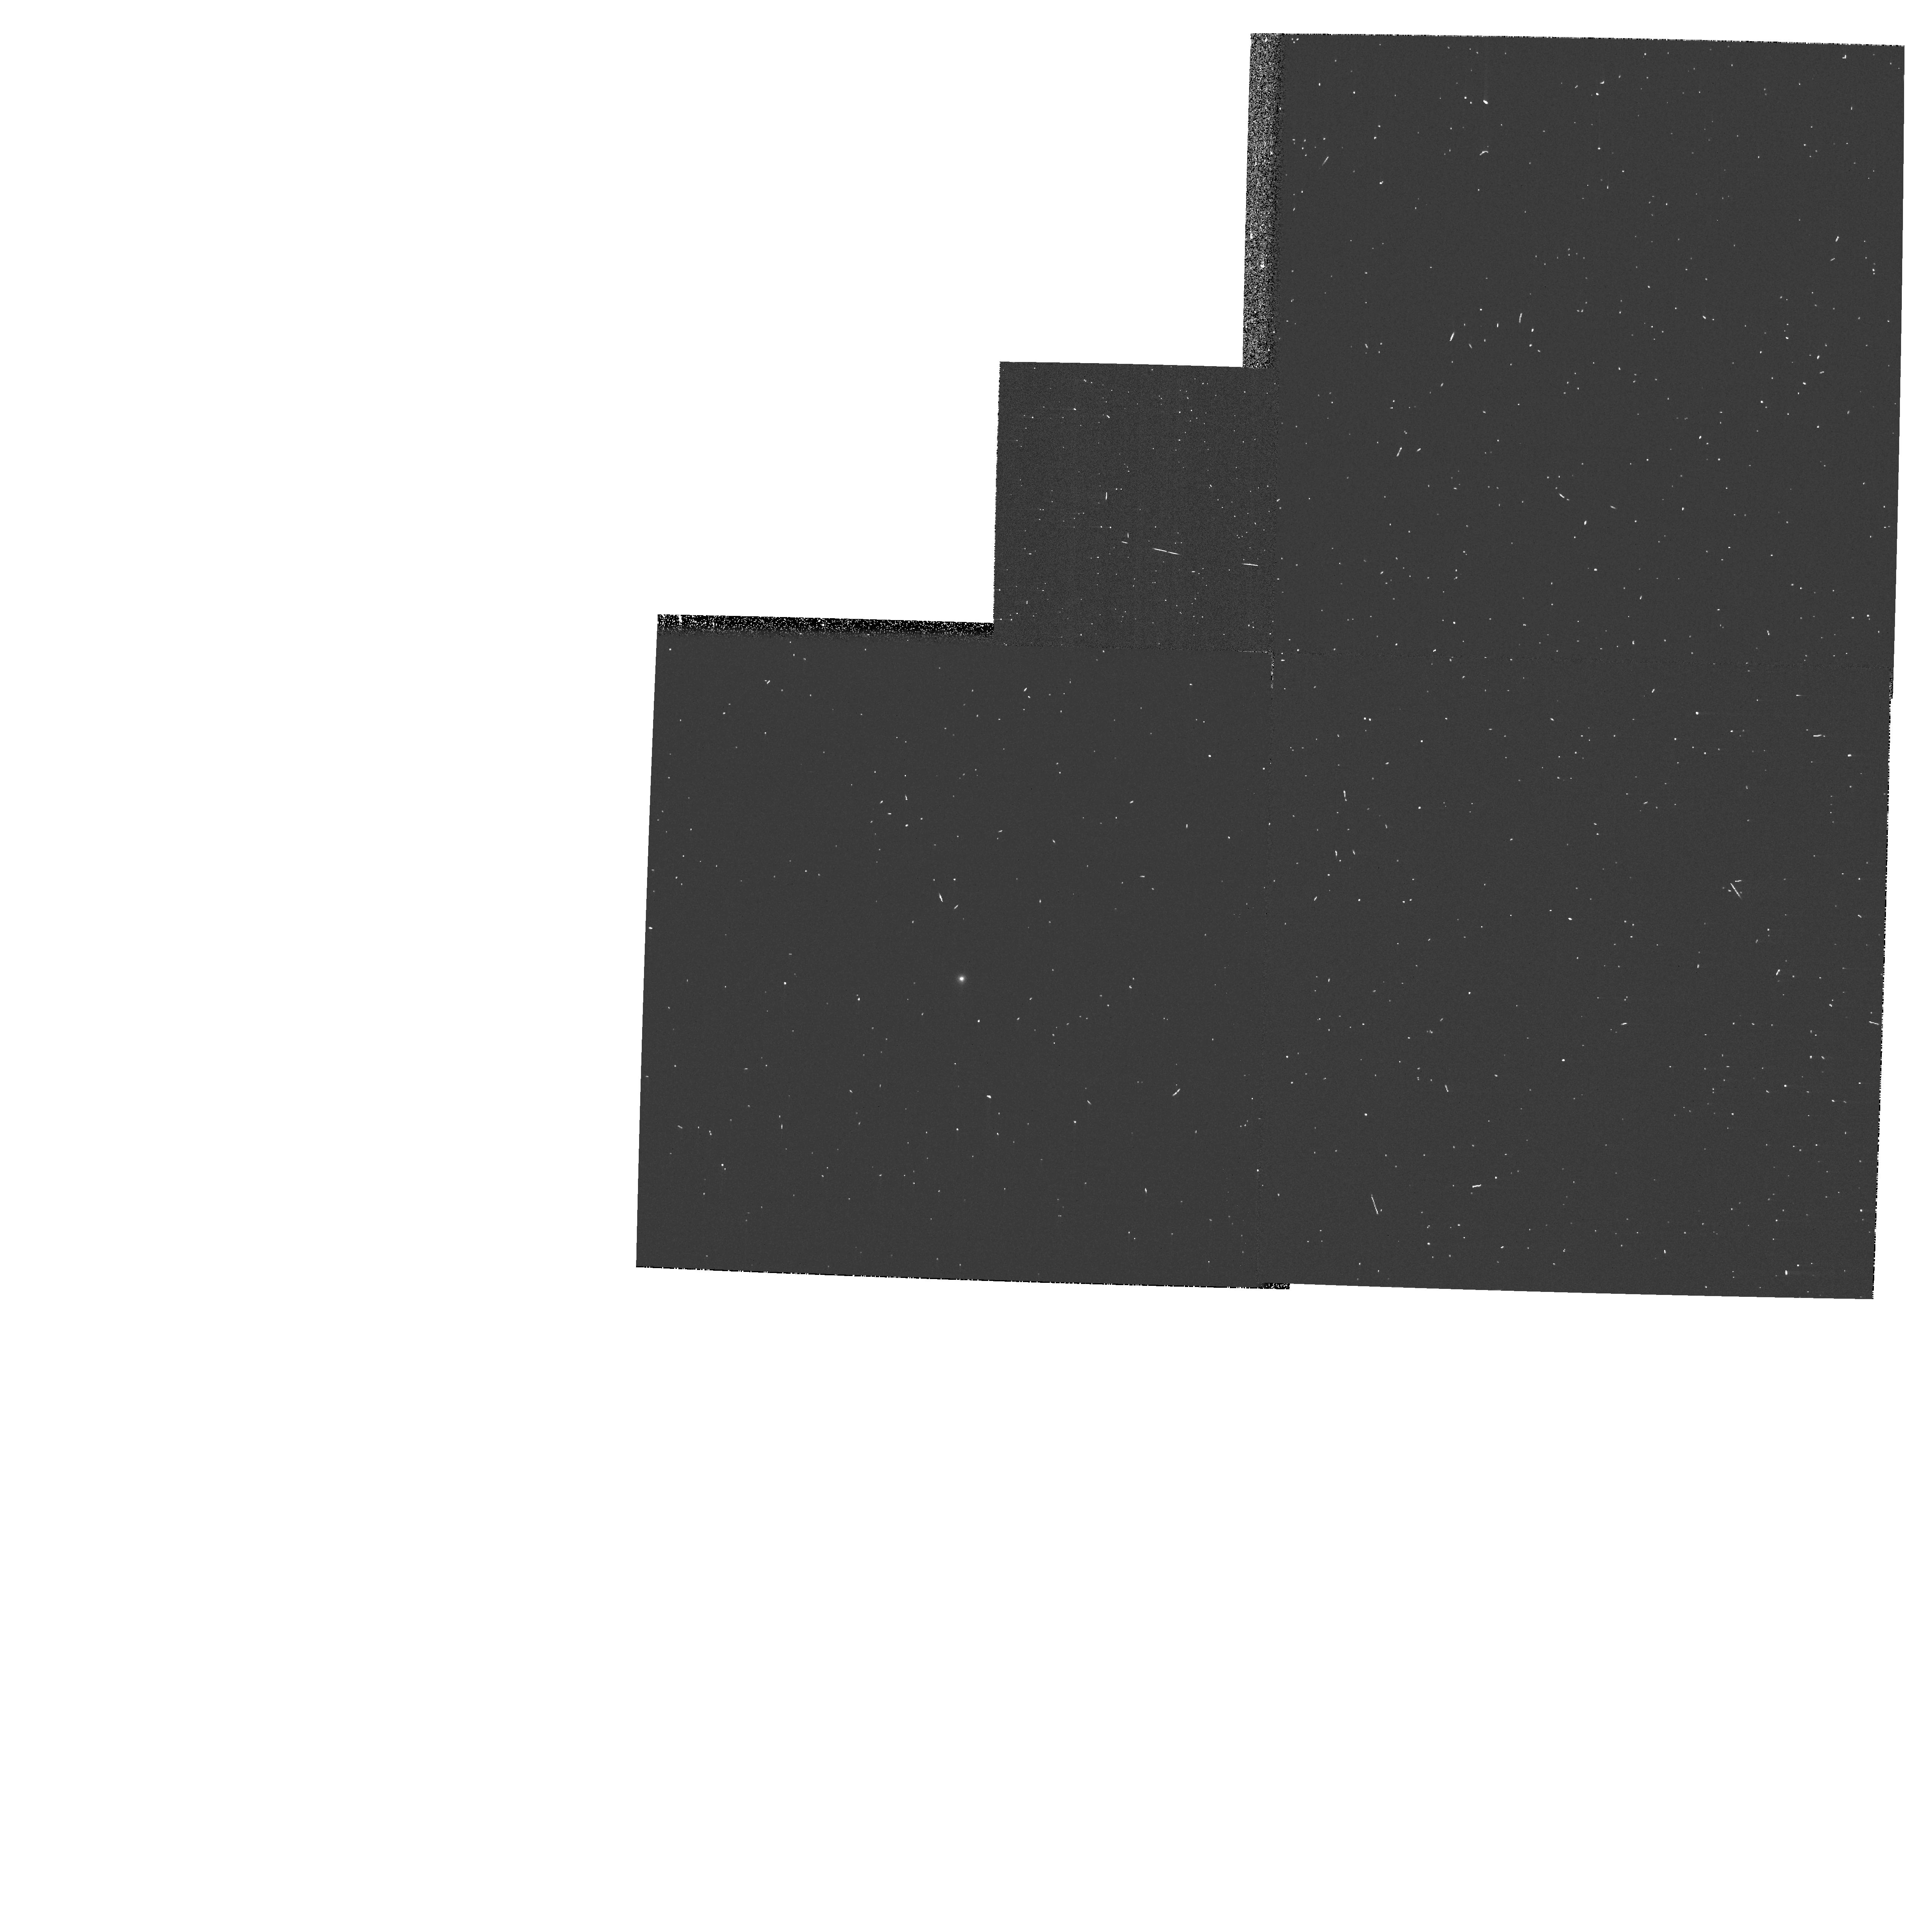
Target: GRW+70D5824. Instrument: WFPC2/PC. Filter: F122M. Exposure: 3 min. Observation ID: hst_11034_01_wfpc2_pc_f122m_ua3v01

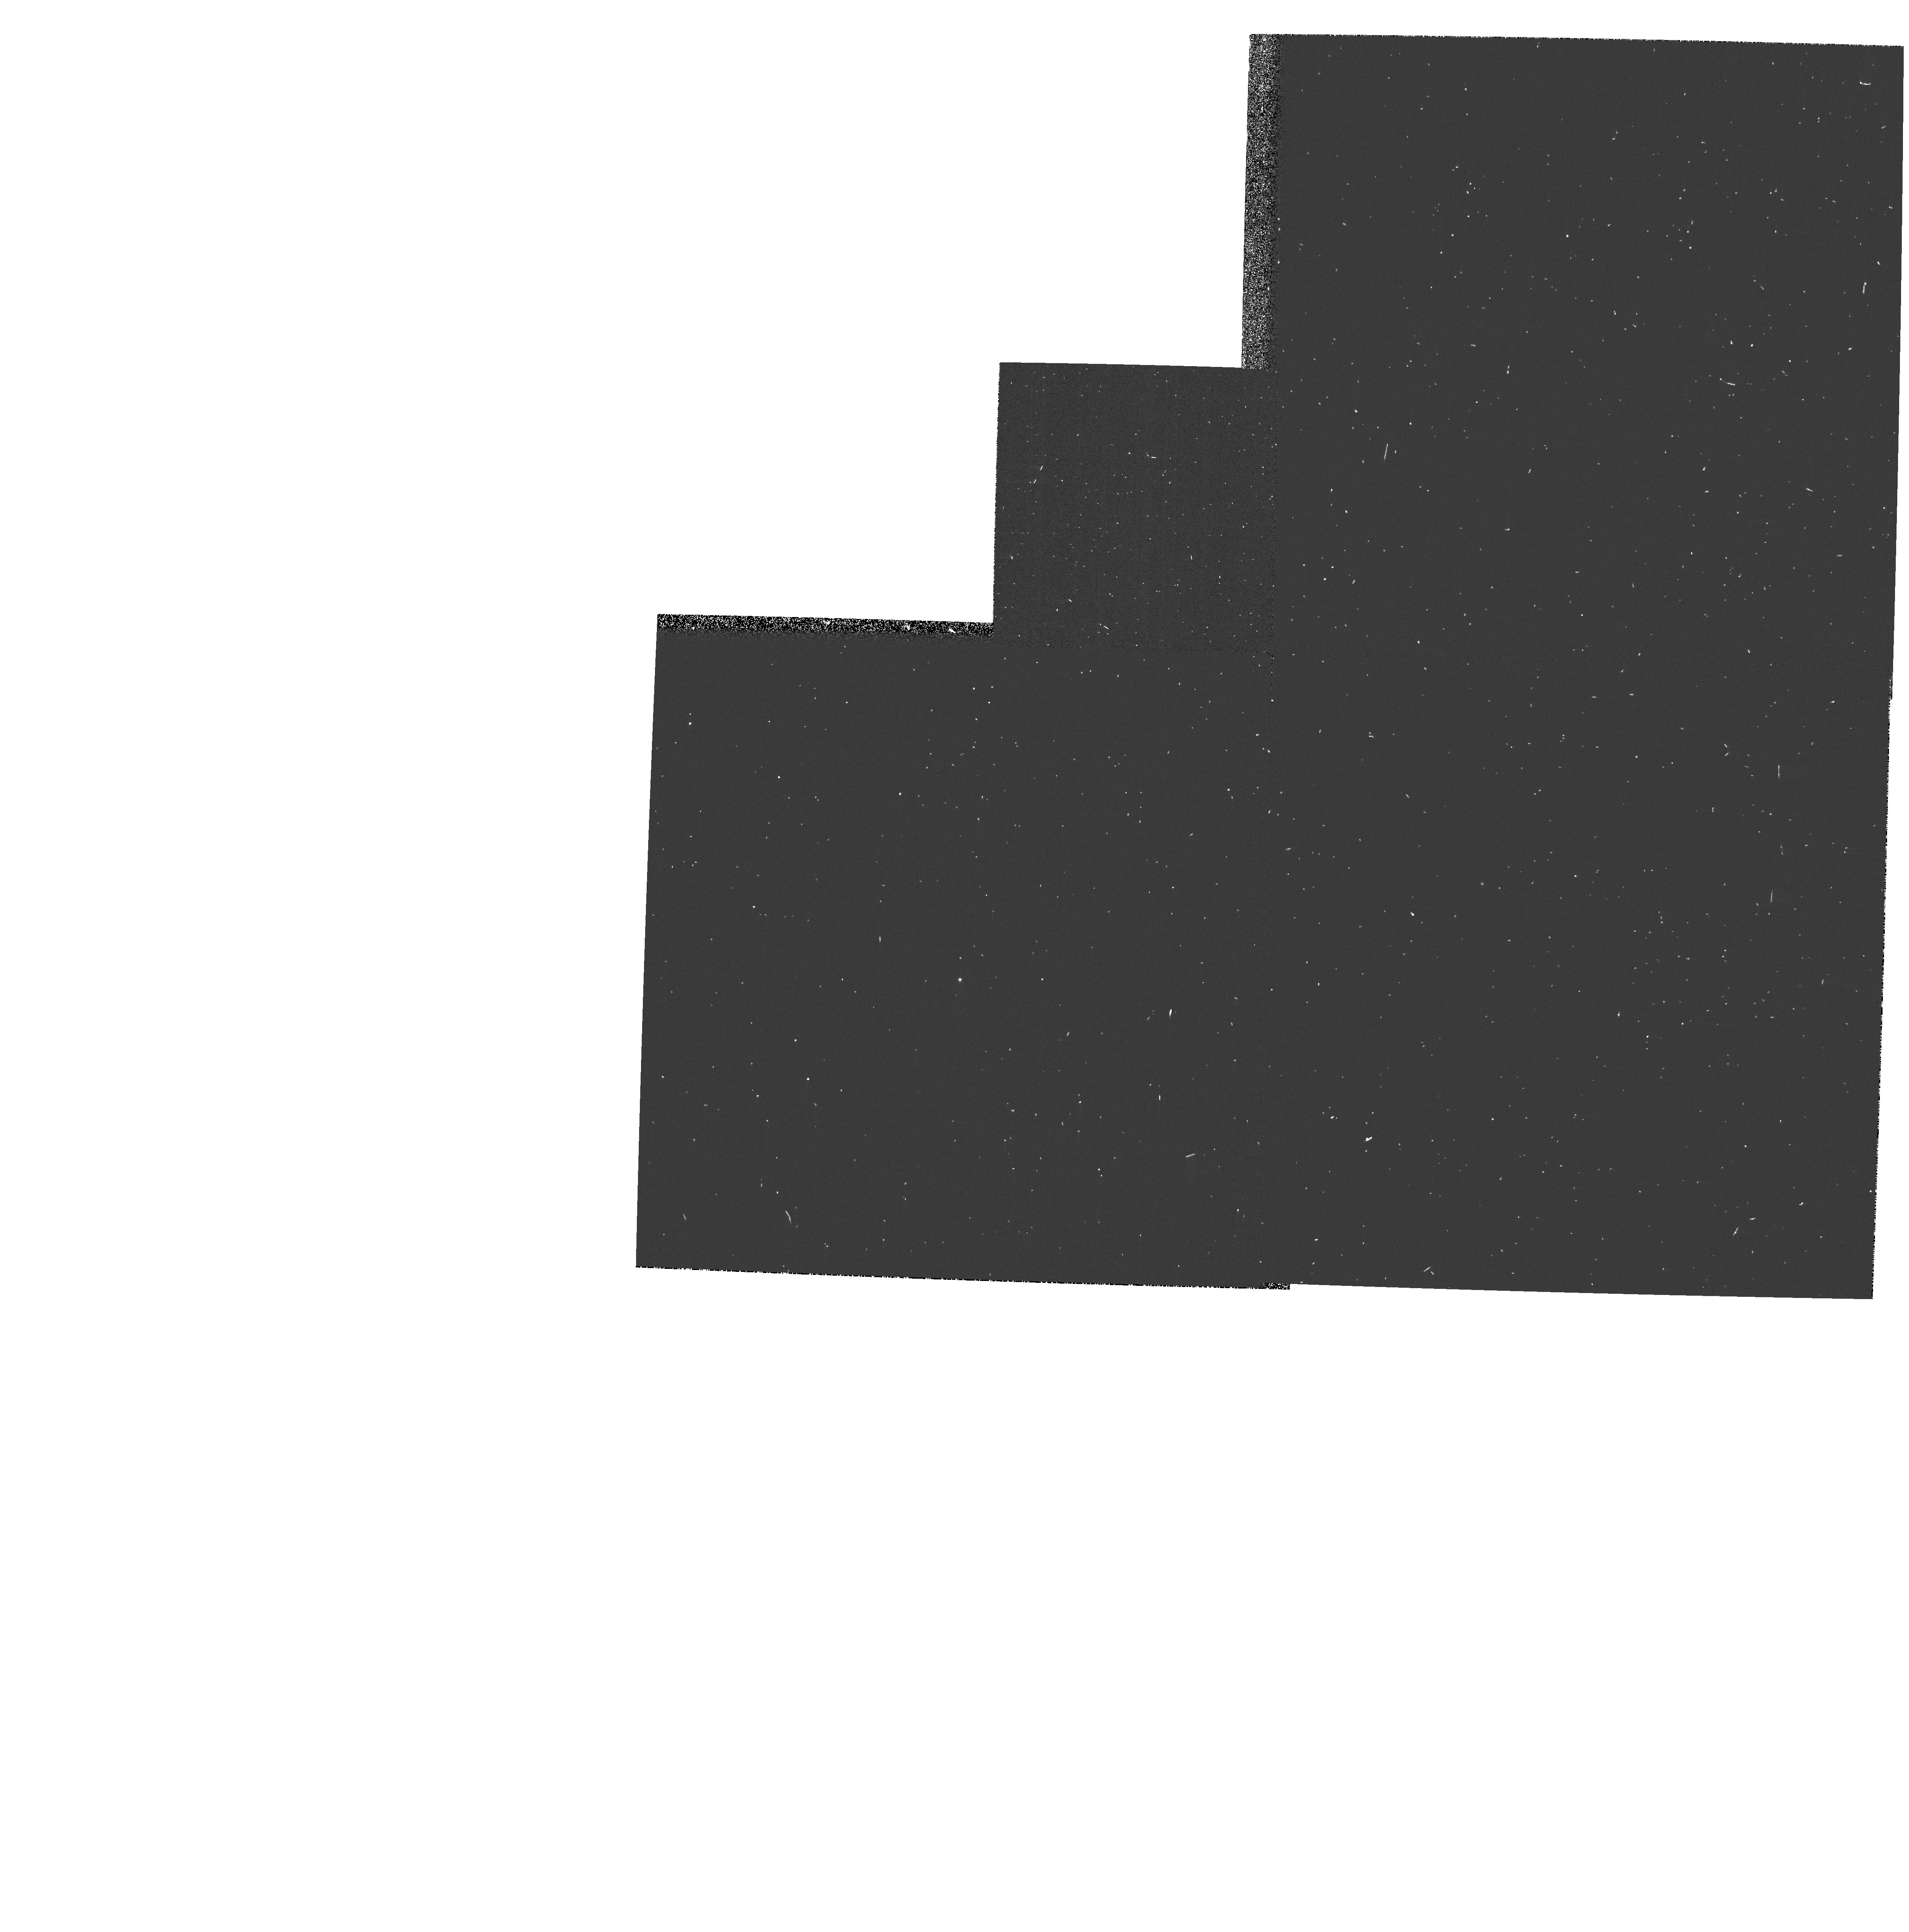
Target: GRW+70D5824. Instrument: WFPC2/PC. Filter: F953N. Exposure: 3 min. Observation ID: hst_11034_01_wfpc2_pc_f953n_ua3v01

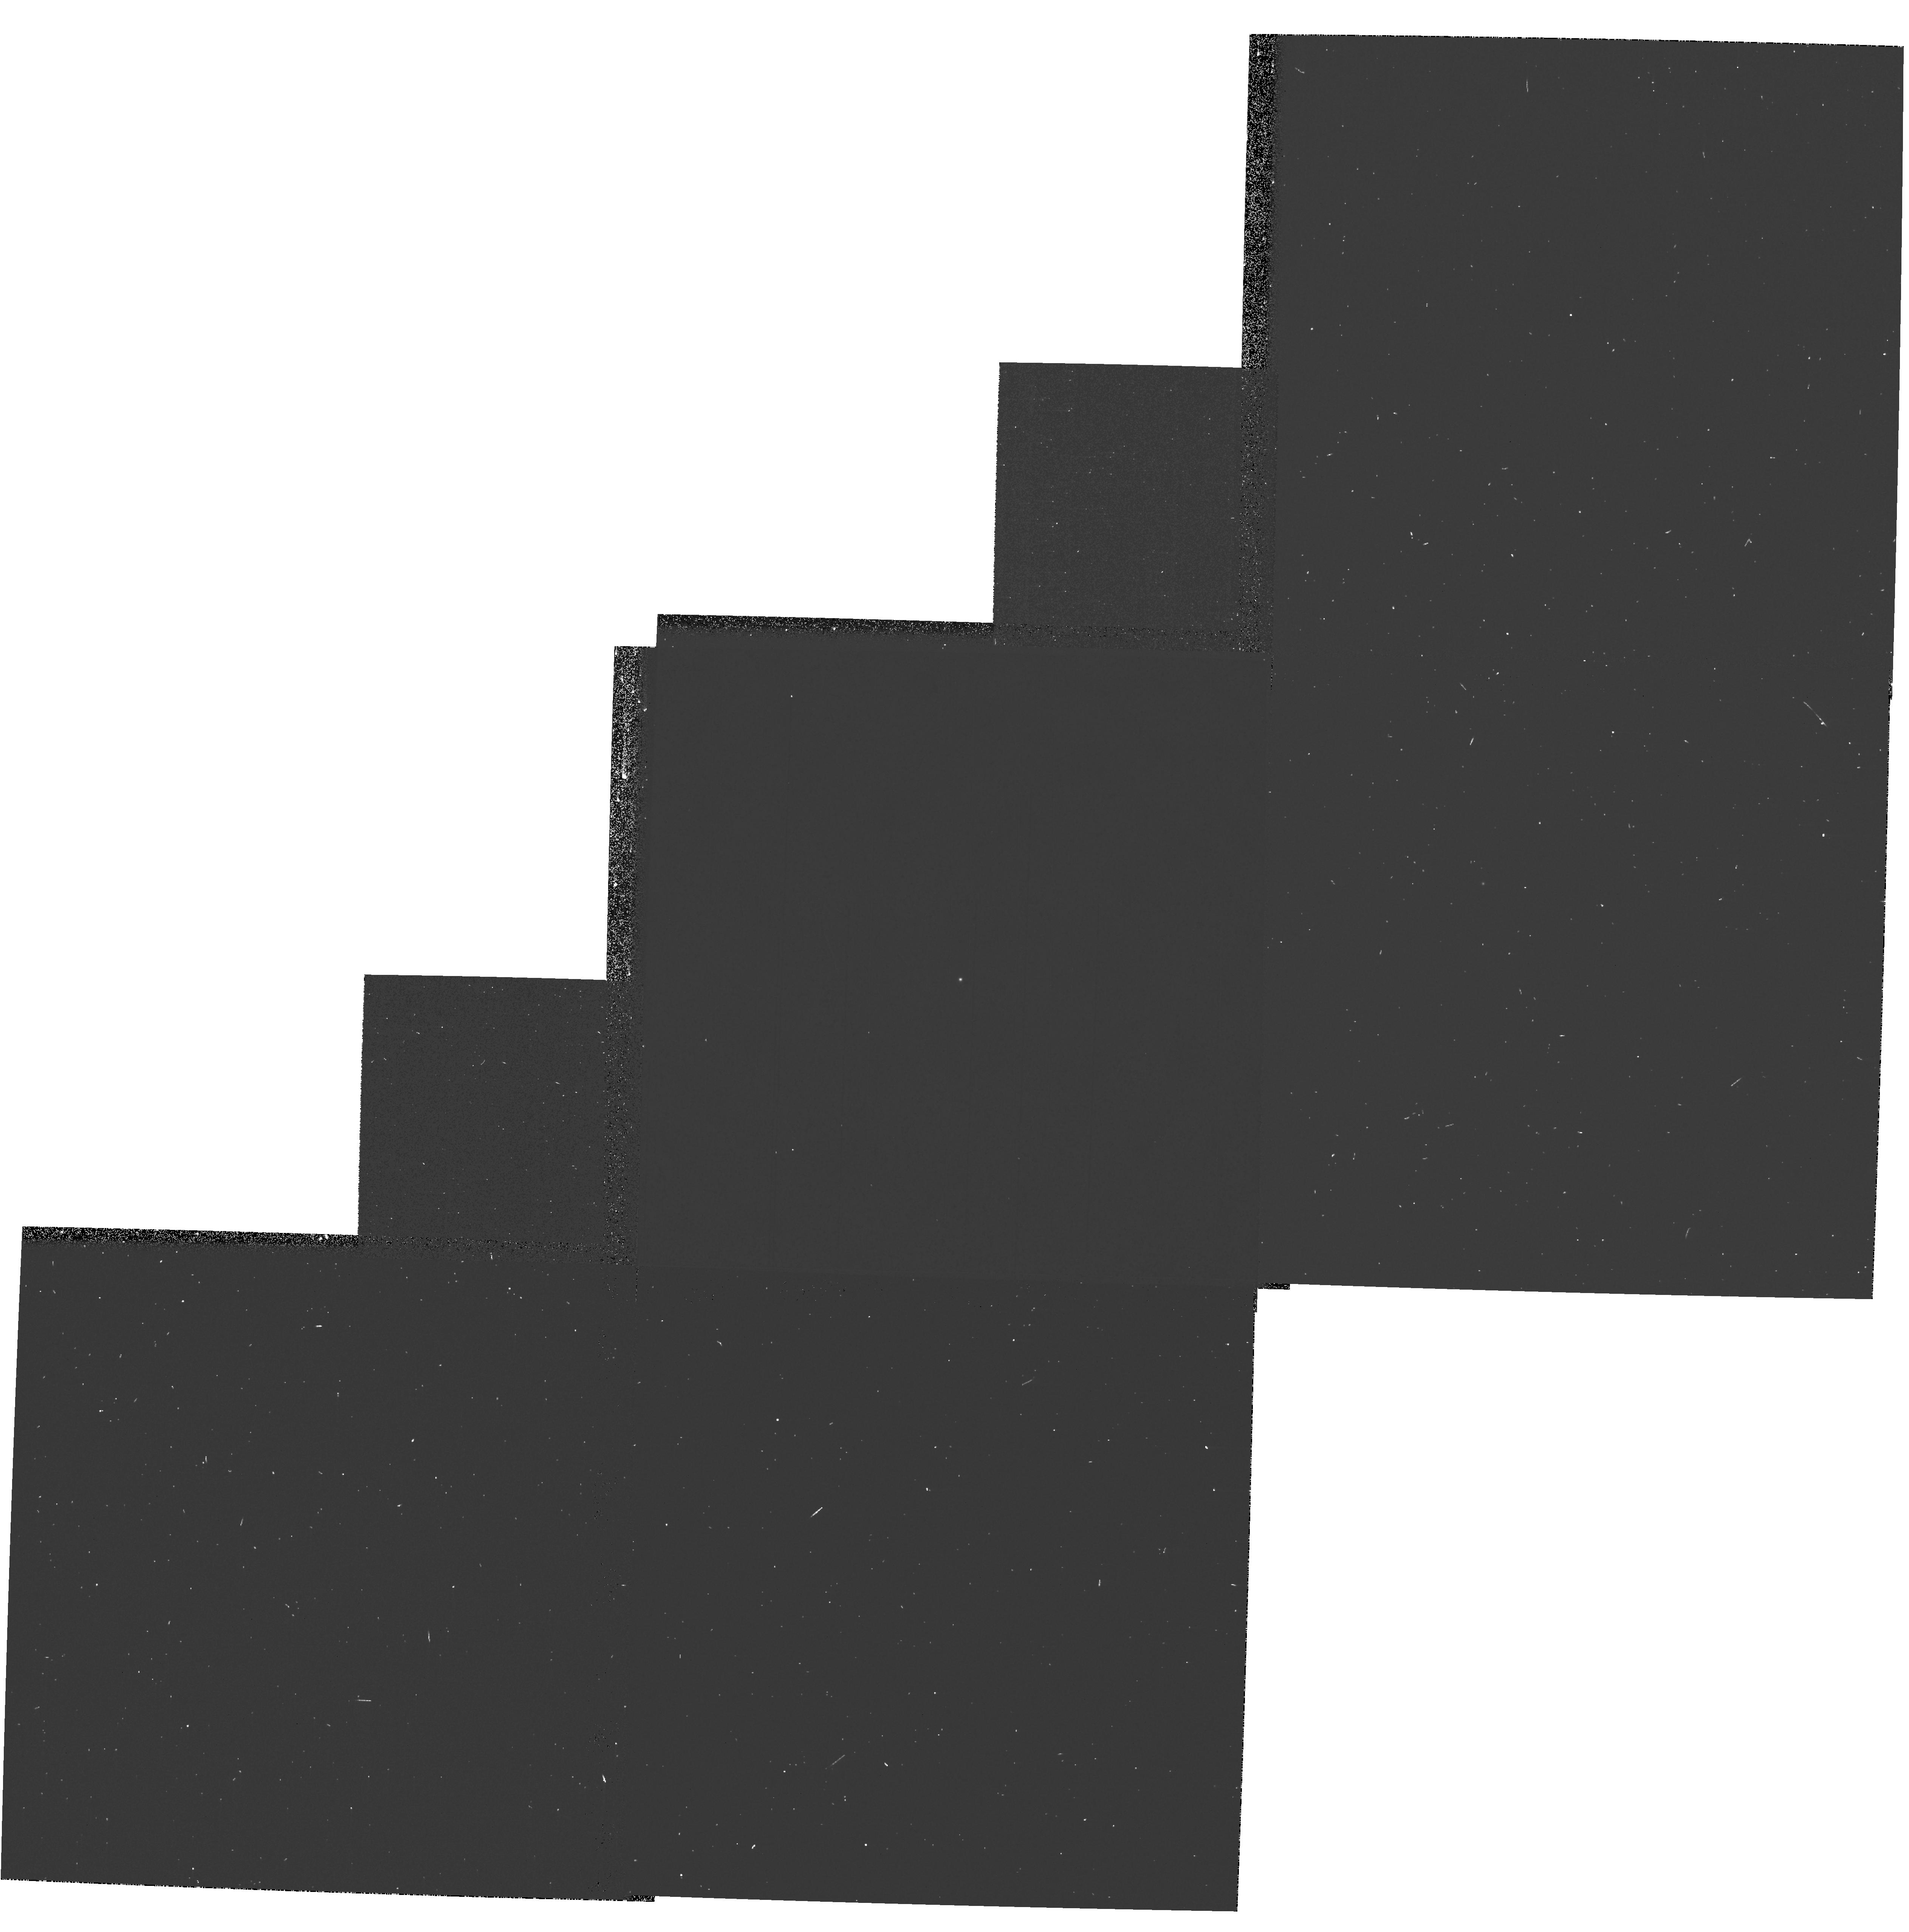
Target: GRW+70D5824. Instrument: WFPC2/PC. Filter: F1042M. Exposure: 5 min. Observation ID: hst_11034_01_wfpc2_pc_f1042m_ua3v01

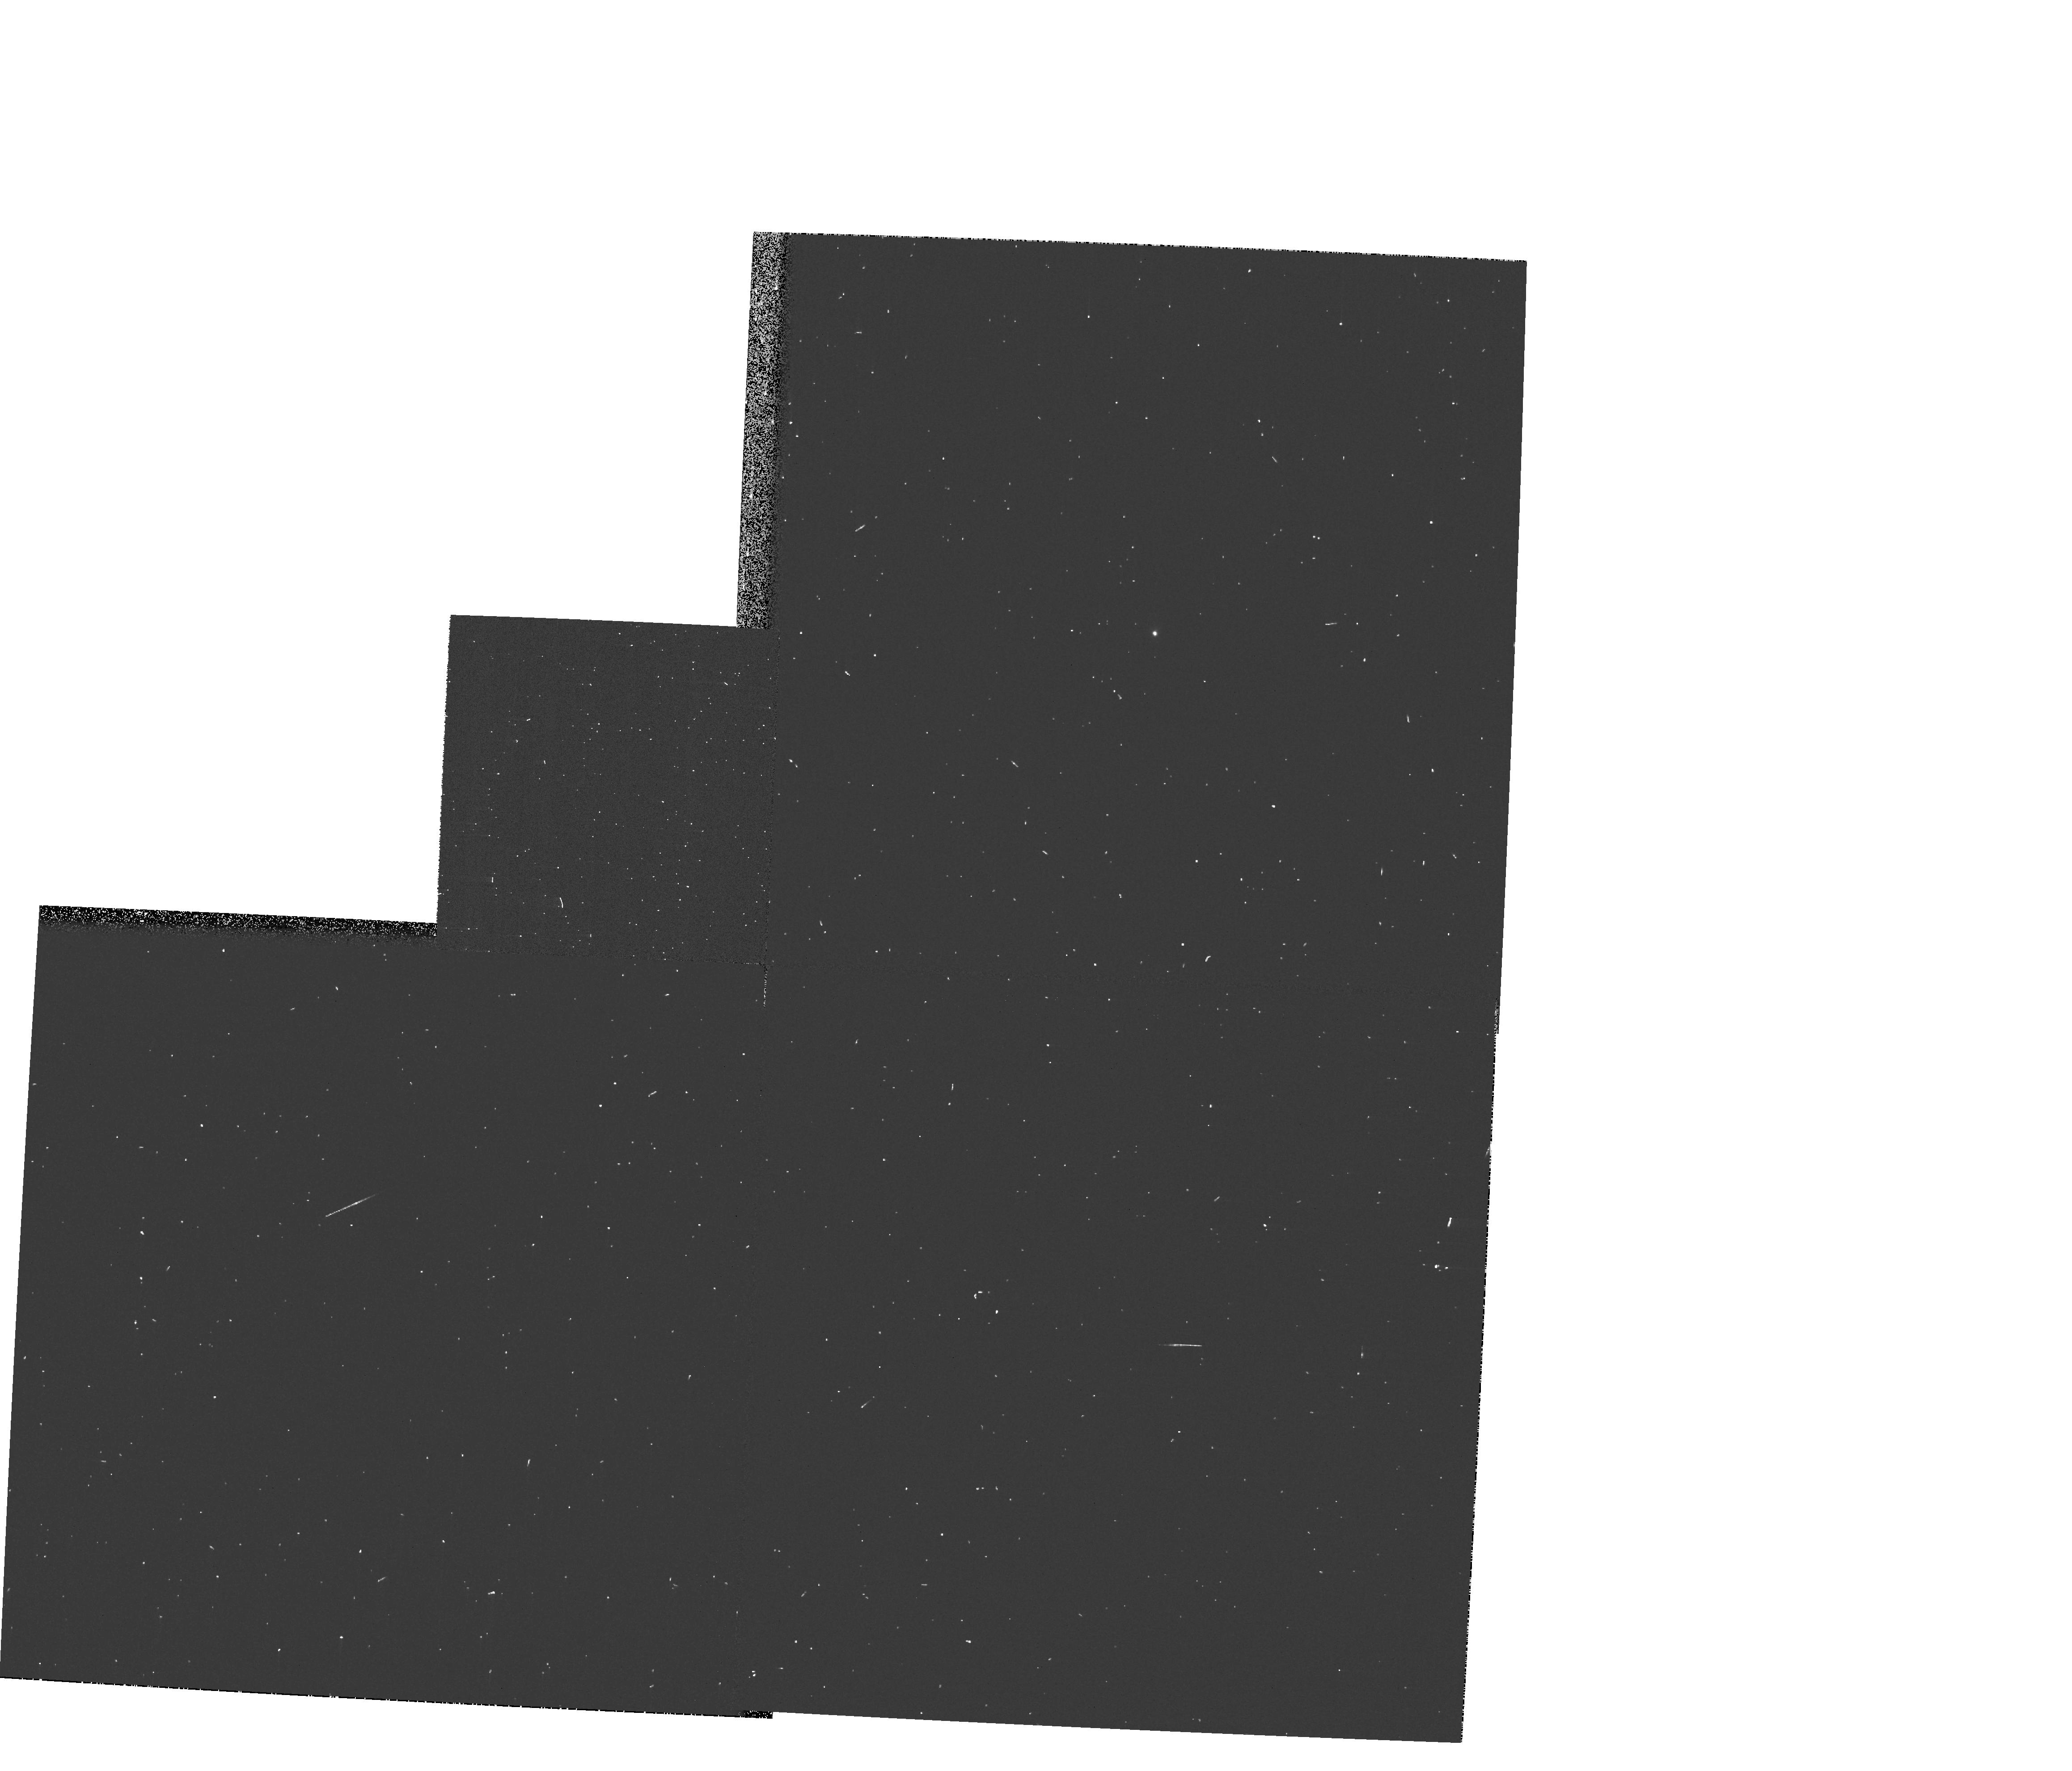
Target: GRW+70D5824. Instrument: WFPC2/PC. Filter: F487N. Exposure: 2 min. Observation ID: hst_11034_02_wfpc2_pc_f487n_ua3v02

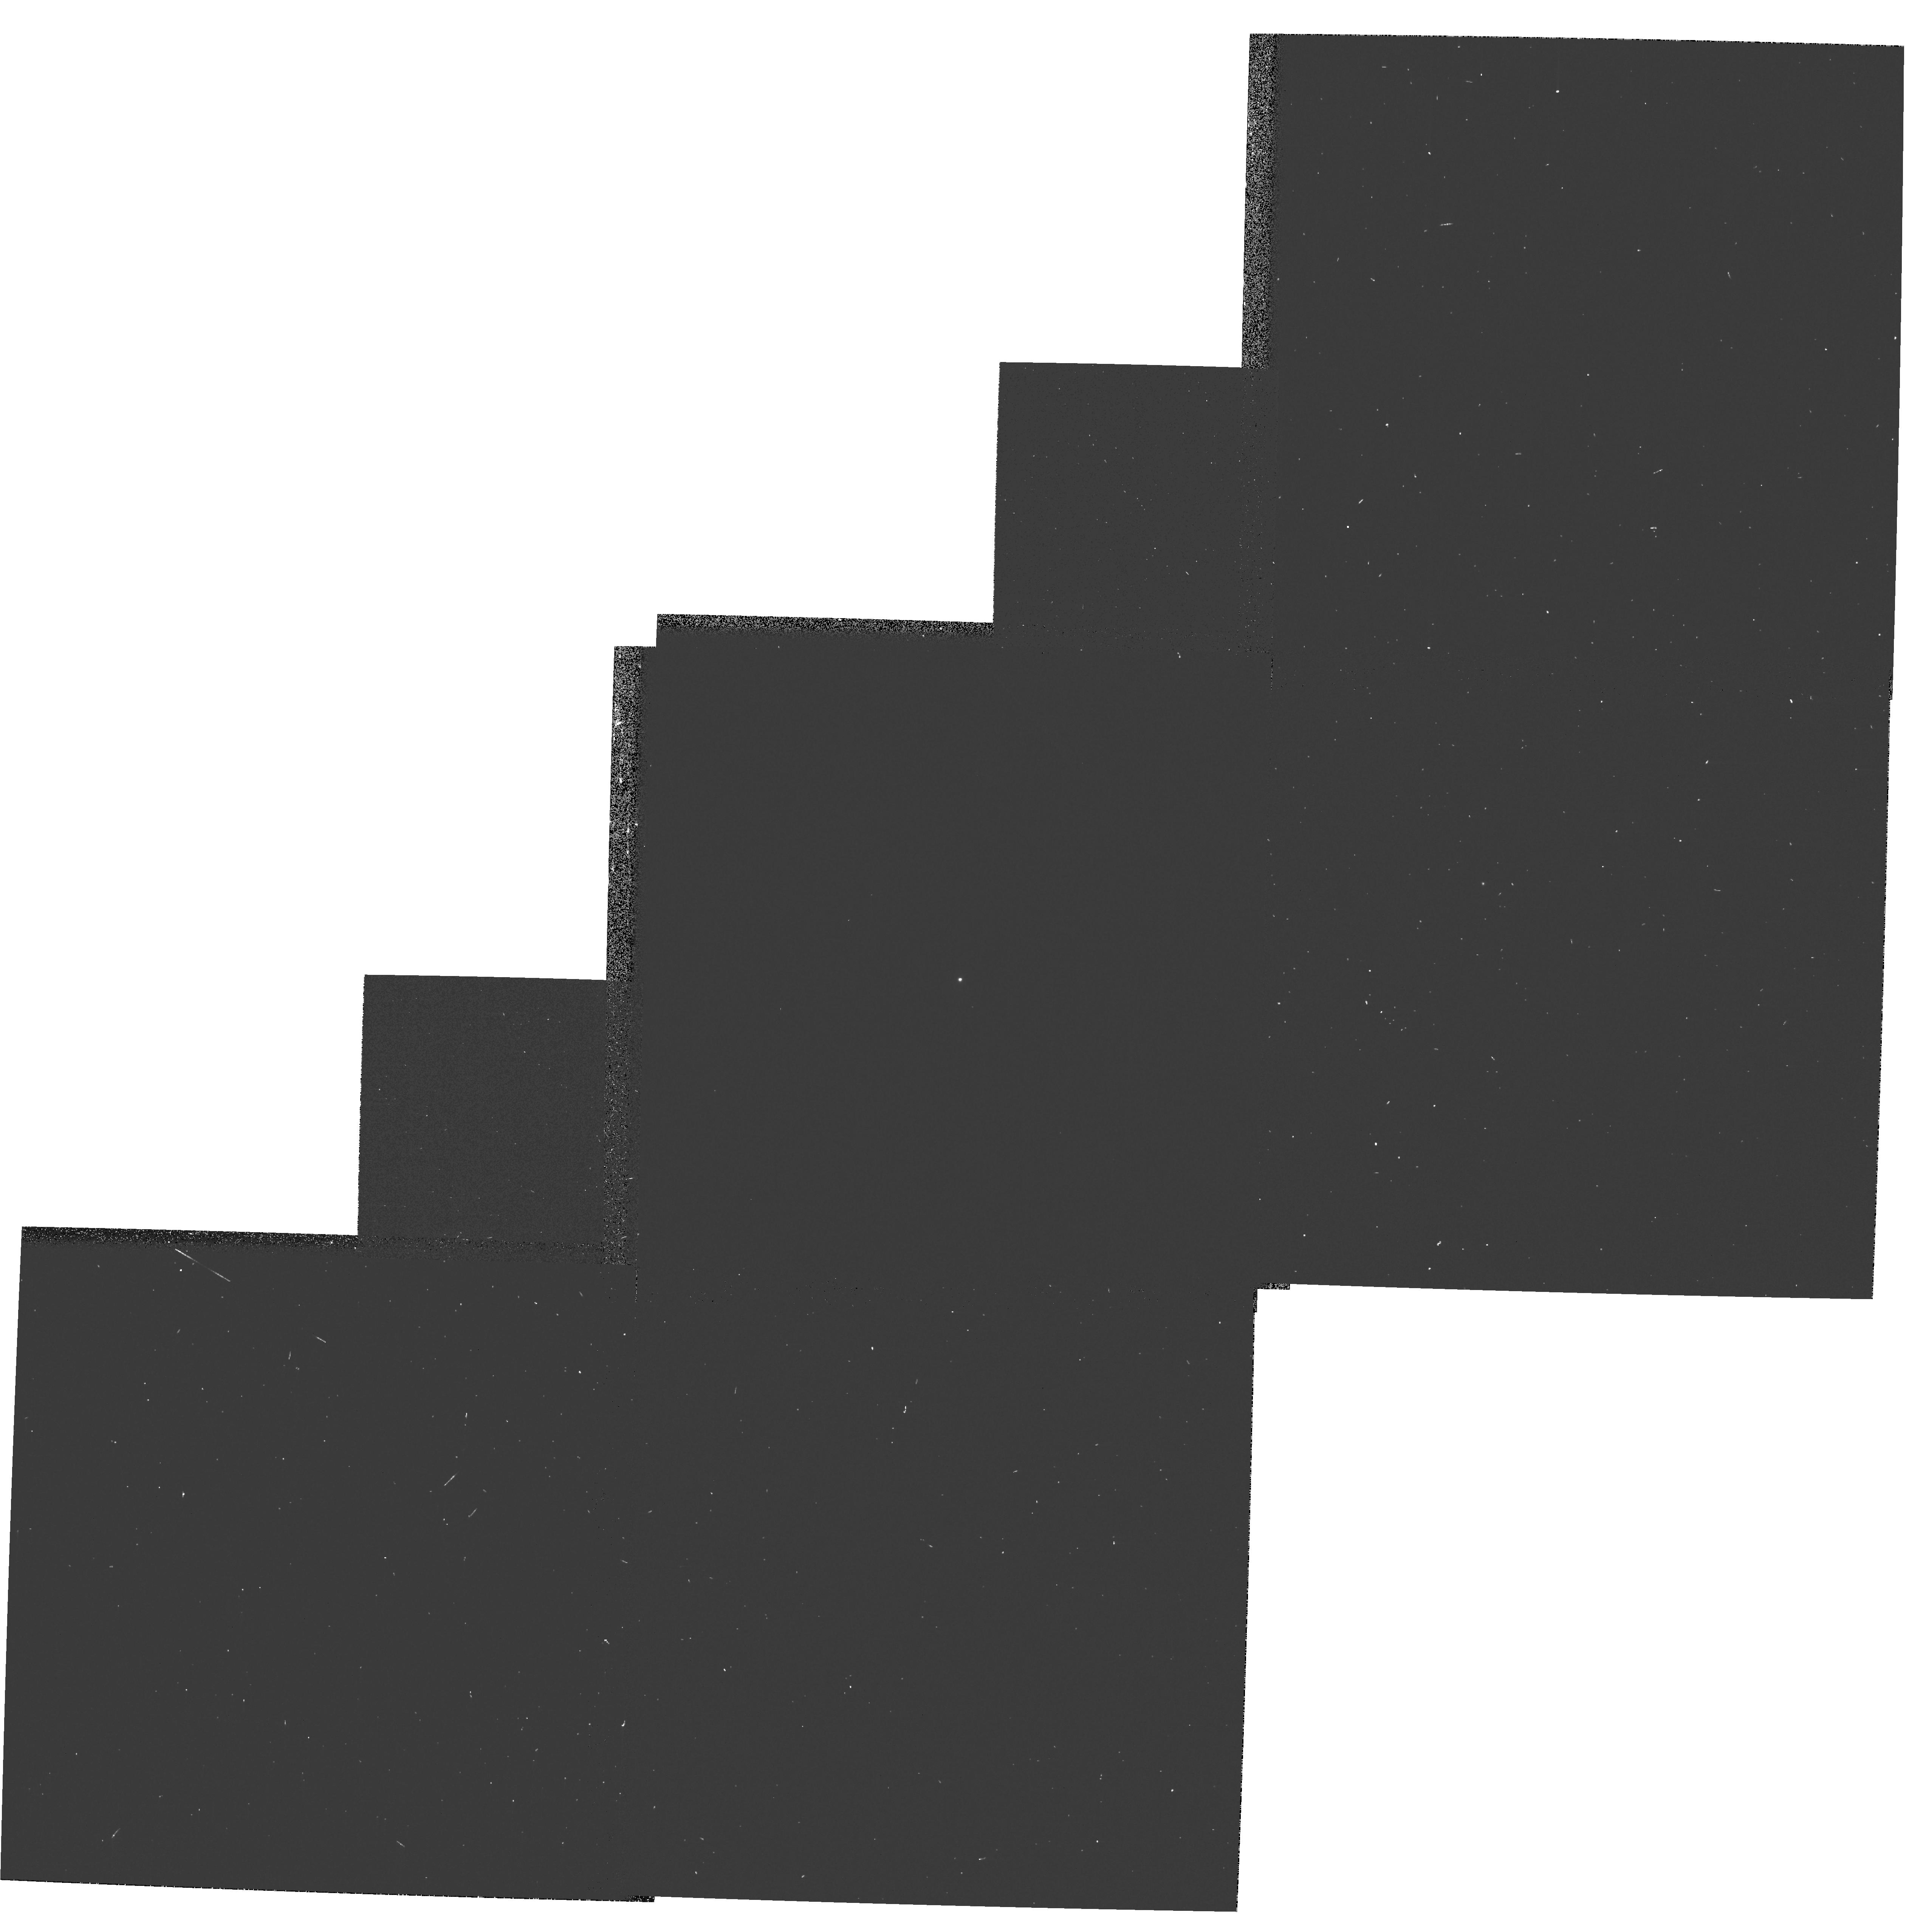
Target: GRW+70D5824. Instrument: WFPC2/PC. Filter: F656N. Exposure: 3 min. Observation ID: hst_11034_01_wfpc2_pc_f656n_ua3v01

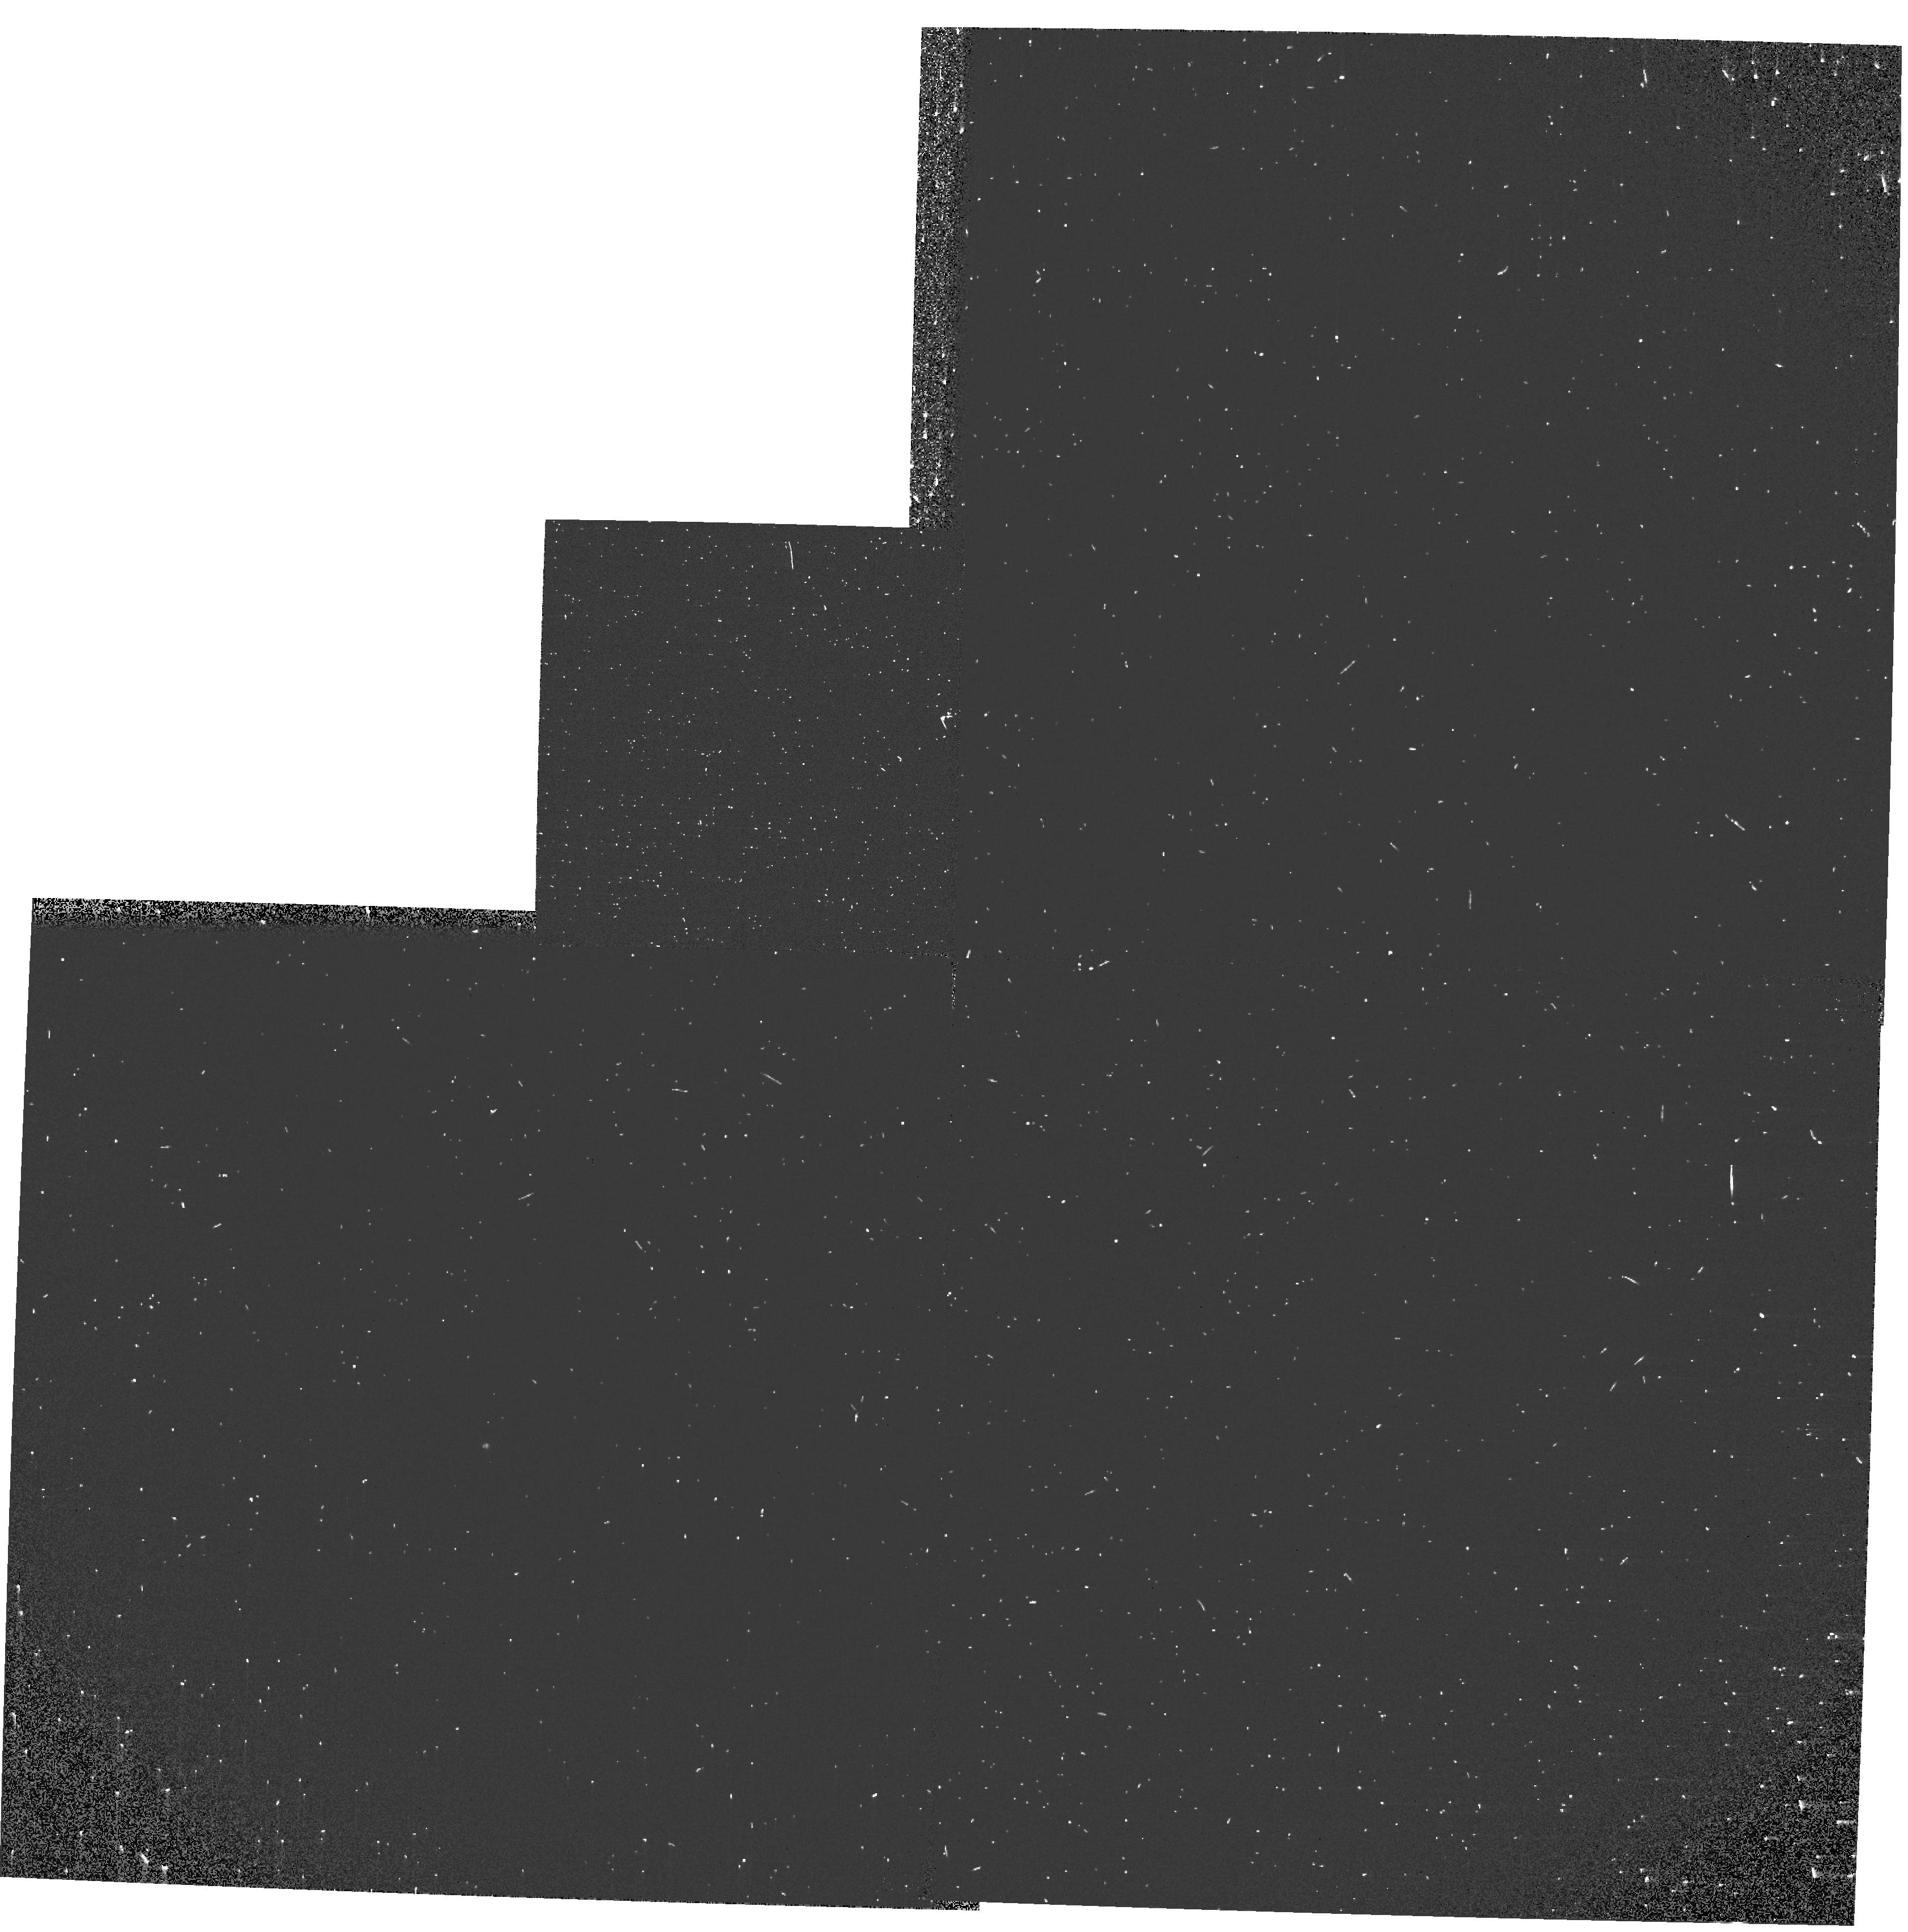
Target: GRW+70D5824. Instrument: WFPC2/PC. Filter: F160BW. Exposure: 4 min. Observation ID: ua3v0103m

WFPC2 Closeout Photometric Characterization (PI: Biretta, John A.)

The standard star GRW+70D5829 is observed in filter and chip combinations that were not included in photometric calibration programs from 2005, 2006, and 2007. These observations are needed to complete a library of recent standard star observations taken in all filter and chip combinations before WFPC2 is decommissioned in SM4. (Linear Ramp and Polarizer filters are covered in a separate proposal.) These observations, along with other recent standard star observations, will be used to study long-term throughput.